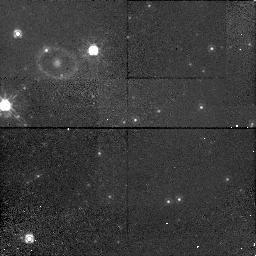
Target: LMC-SN1987A
Instrument: NICMOS/NIC1
Filter: POL0S
Exposure: 48 min
Observation ID: n4l540010

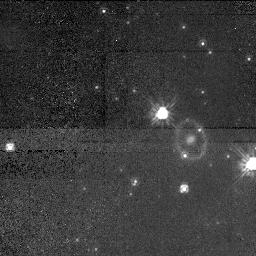
Target: LMC-SN1987A
Instrument: NICMOS/NIC1
Filter: POL240S
Exposure: 48 min
Observation ID: n4l520060

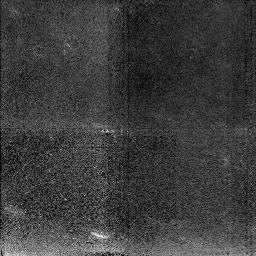
Target: LMC-SN1987A
Instrument: NICMOS/NIC2
Filter: F212N
Exposure: 1.6 h
Observation ID: n4l530010

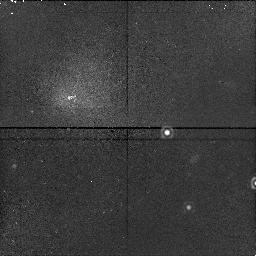
Target: LMC-SN1987A
Instrument: NICMOS/NIC1
Filter: F166N
Exposure: 23 min
Observation ID: n4l520030

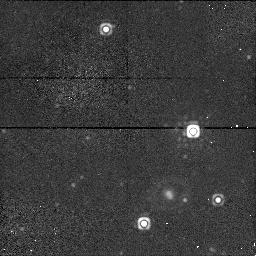
Target: LMC-SN1987A
Instrument: NICMOS/NIC1
Filter: F160W
Exposure: 5 min
Observation ID: n4l510020

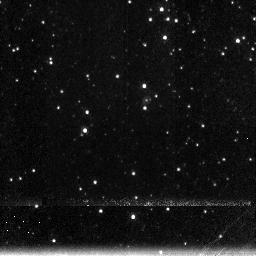
Target: LMC-SN1987A
Instrument: NICMOS/NIC3
Filter: F196N
Exposure: 47 min
Observation ID: n4l535010

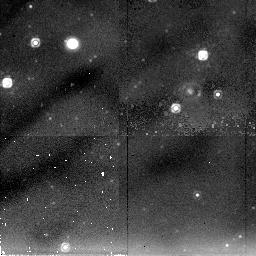
Target: LMC-SN1987A
Instrument: NICMOS/NIC2
Filter: F205W
Exposure: 34 min
Observation ID: n4l510030

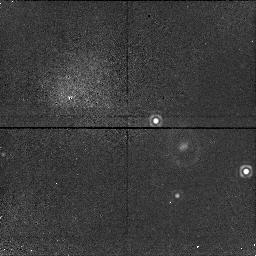
Target: LMC-SN1987A
Instrument: NICMOS/NIC1
Filter: F164N
Exposure: 23 min
Observation ID: n4l520010

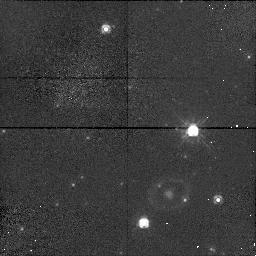
Target: LMC-SN1987A
Instrument: NICMOS/NIC1
Filter: F110W
Exposure: 5 min
Observation ID: n4l510010

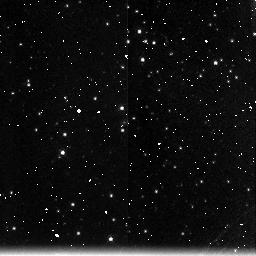
Target: LMC-SN1987A
Instrument: NICMOS/NIC3
Filter: F200N
Exposure: 47 min
Observation ID: n4l535020

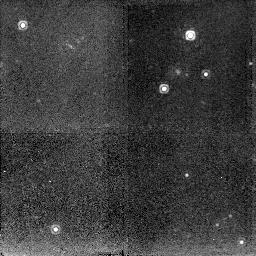
Target: LMC-SN1987A
Instrument: NICMOS/NIC2
Filter: F212N
Exposure: 1.6 h
Observation ID: n4l580010

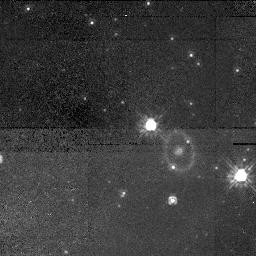
Target: LMC-SN1987A
Instrument: NICMOS/NIC1
Filter: POL0S
Exposure: 48 min
Observation ID: n4l520050

SINS: The Supernova INtensive Study - Cycle 7+: Scarlet SINS (PI: Kirshner, Robert P.)

We propose to continue our long-term project on supernovae which was approved by the Cycle 6 TAC for Cycles 7 and 8. Supernovae create the chemical history of the Universe, energize the interstellar gas, and stand at the center of efforts to understand the extragalactic distance scale. HST can make unique contributions to understanding supernovae, as we have demonstrated through this program in past years, and now STIS and NICMOS offer new opportunities for deepening this investigation. Our approach is intensive study of just a few well-selected objects, such as SN 1987A, SN 1992A, SN 1993J in M81, a late time observation of SN 1996X, and a new Target-of-Opportunity observation of a bright, new supernova to be selected during Cycle 7. We aim to explore the UV emission from supernovae, exploit the spatial resolution of HST and press the late-time observations of supernovae into uncharted territory. This is a long-term project because we are charting the evolution of objec ts that change on the timescale of a year or more. The SINS team provides extensive ground-based support and analytic power to craft an observing program that makes unique contributions to this field with HST.